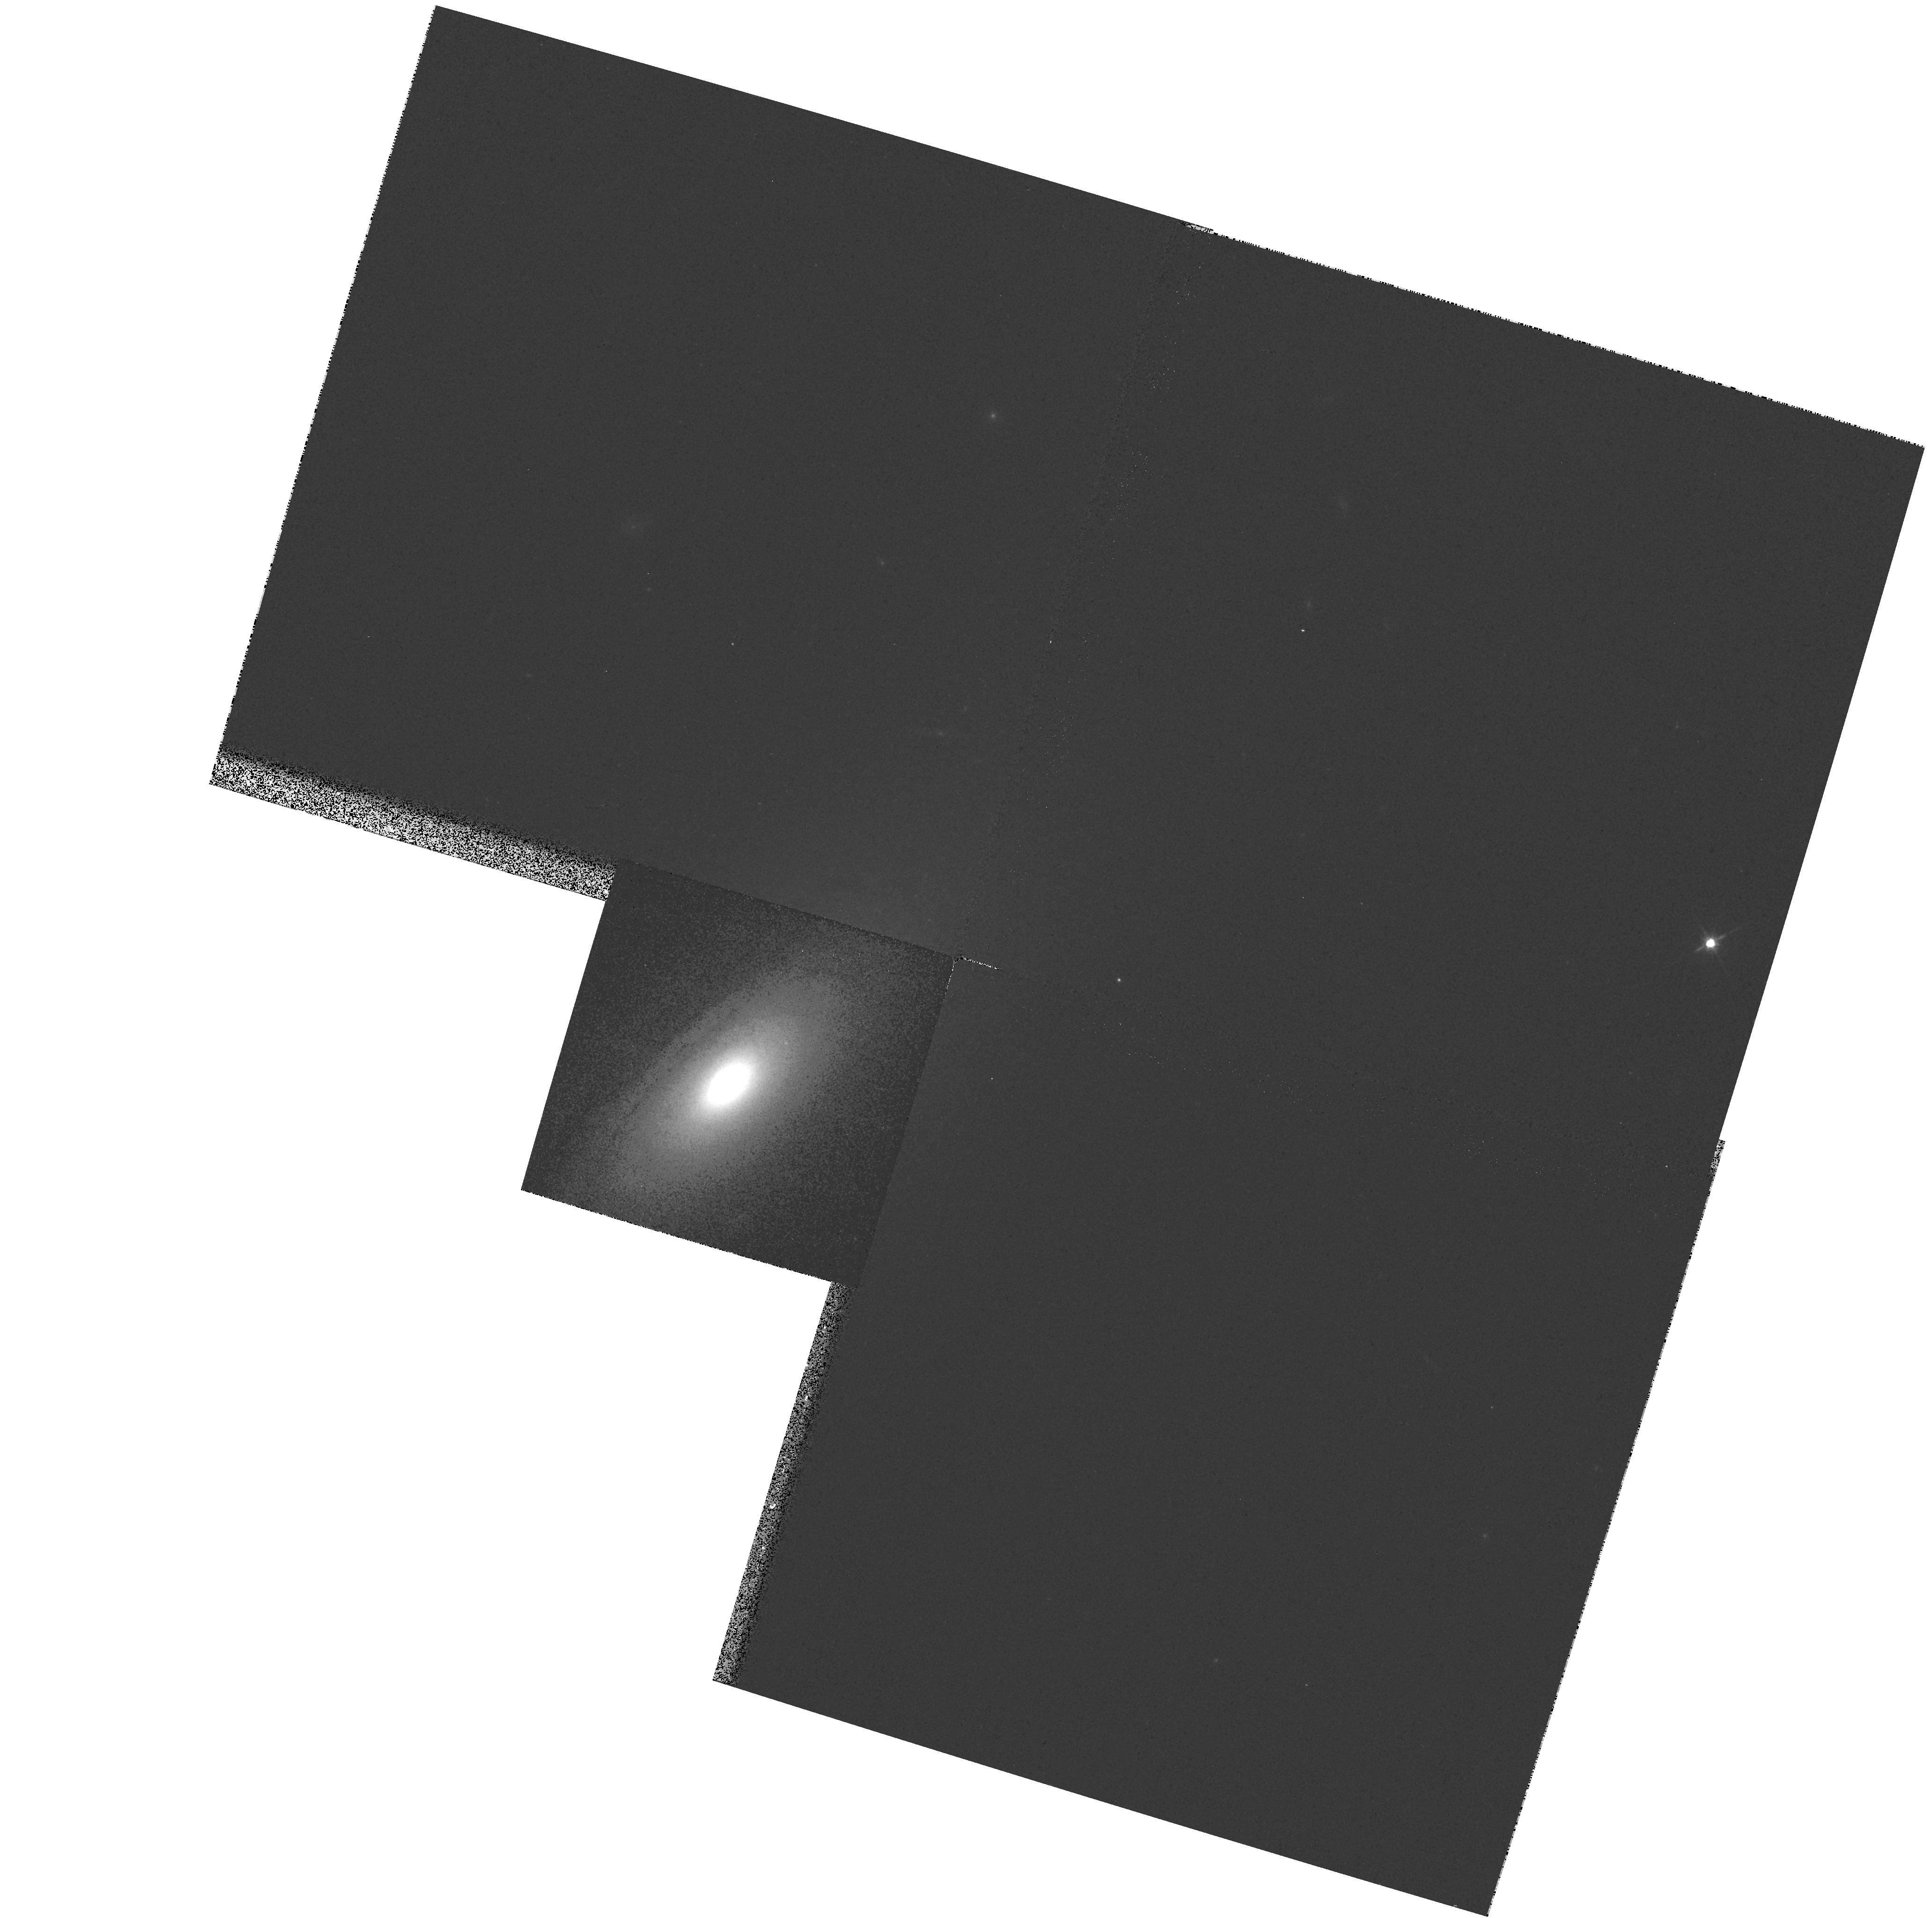
Target: NGC5326. Instrument: WFPC2/PC. Filter: F814W. Exposure: 3 min. Observation ID: hst_7450_01_wfpc2_pc_f814w_u41v01

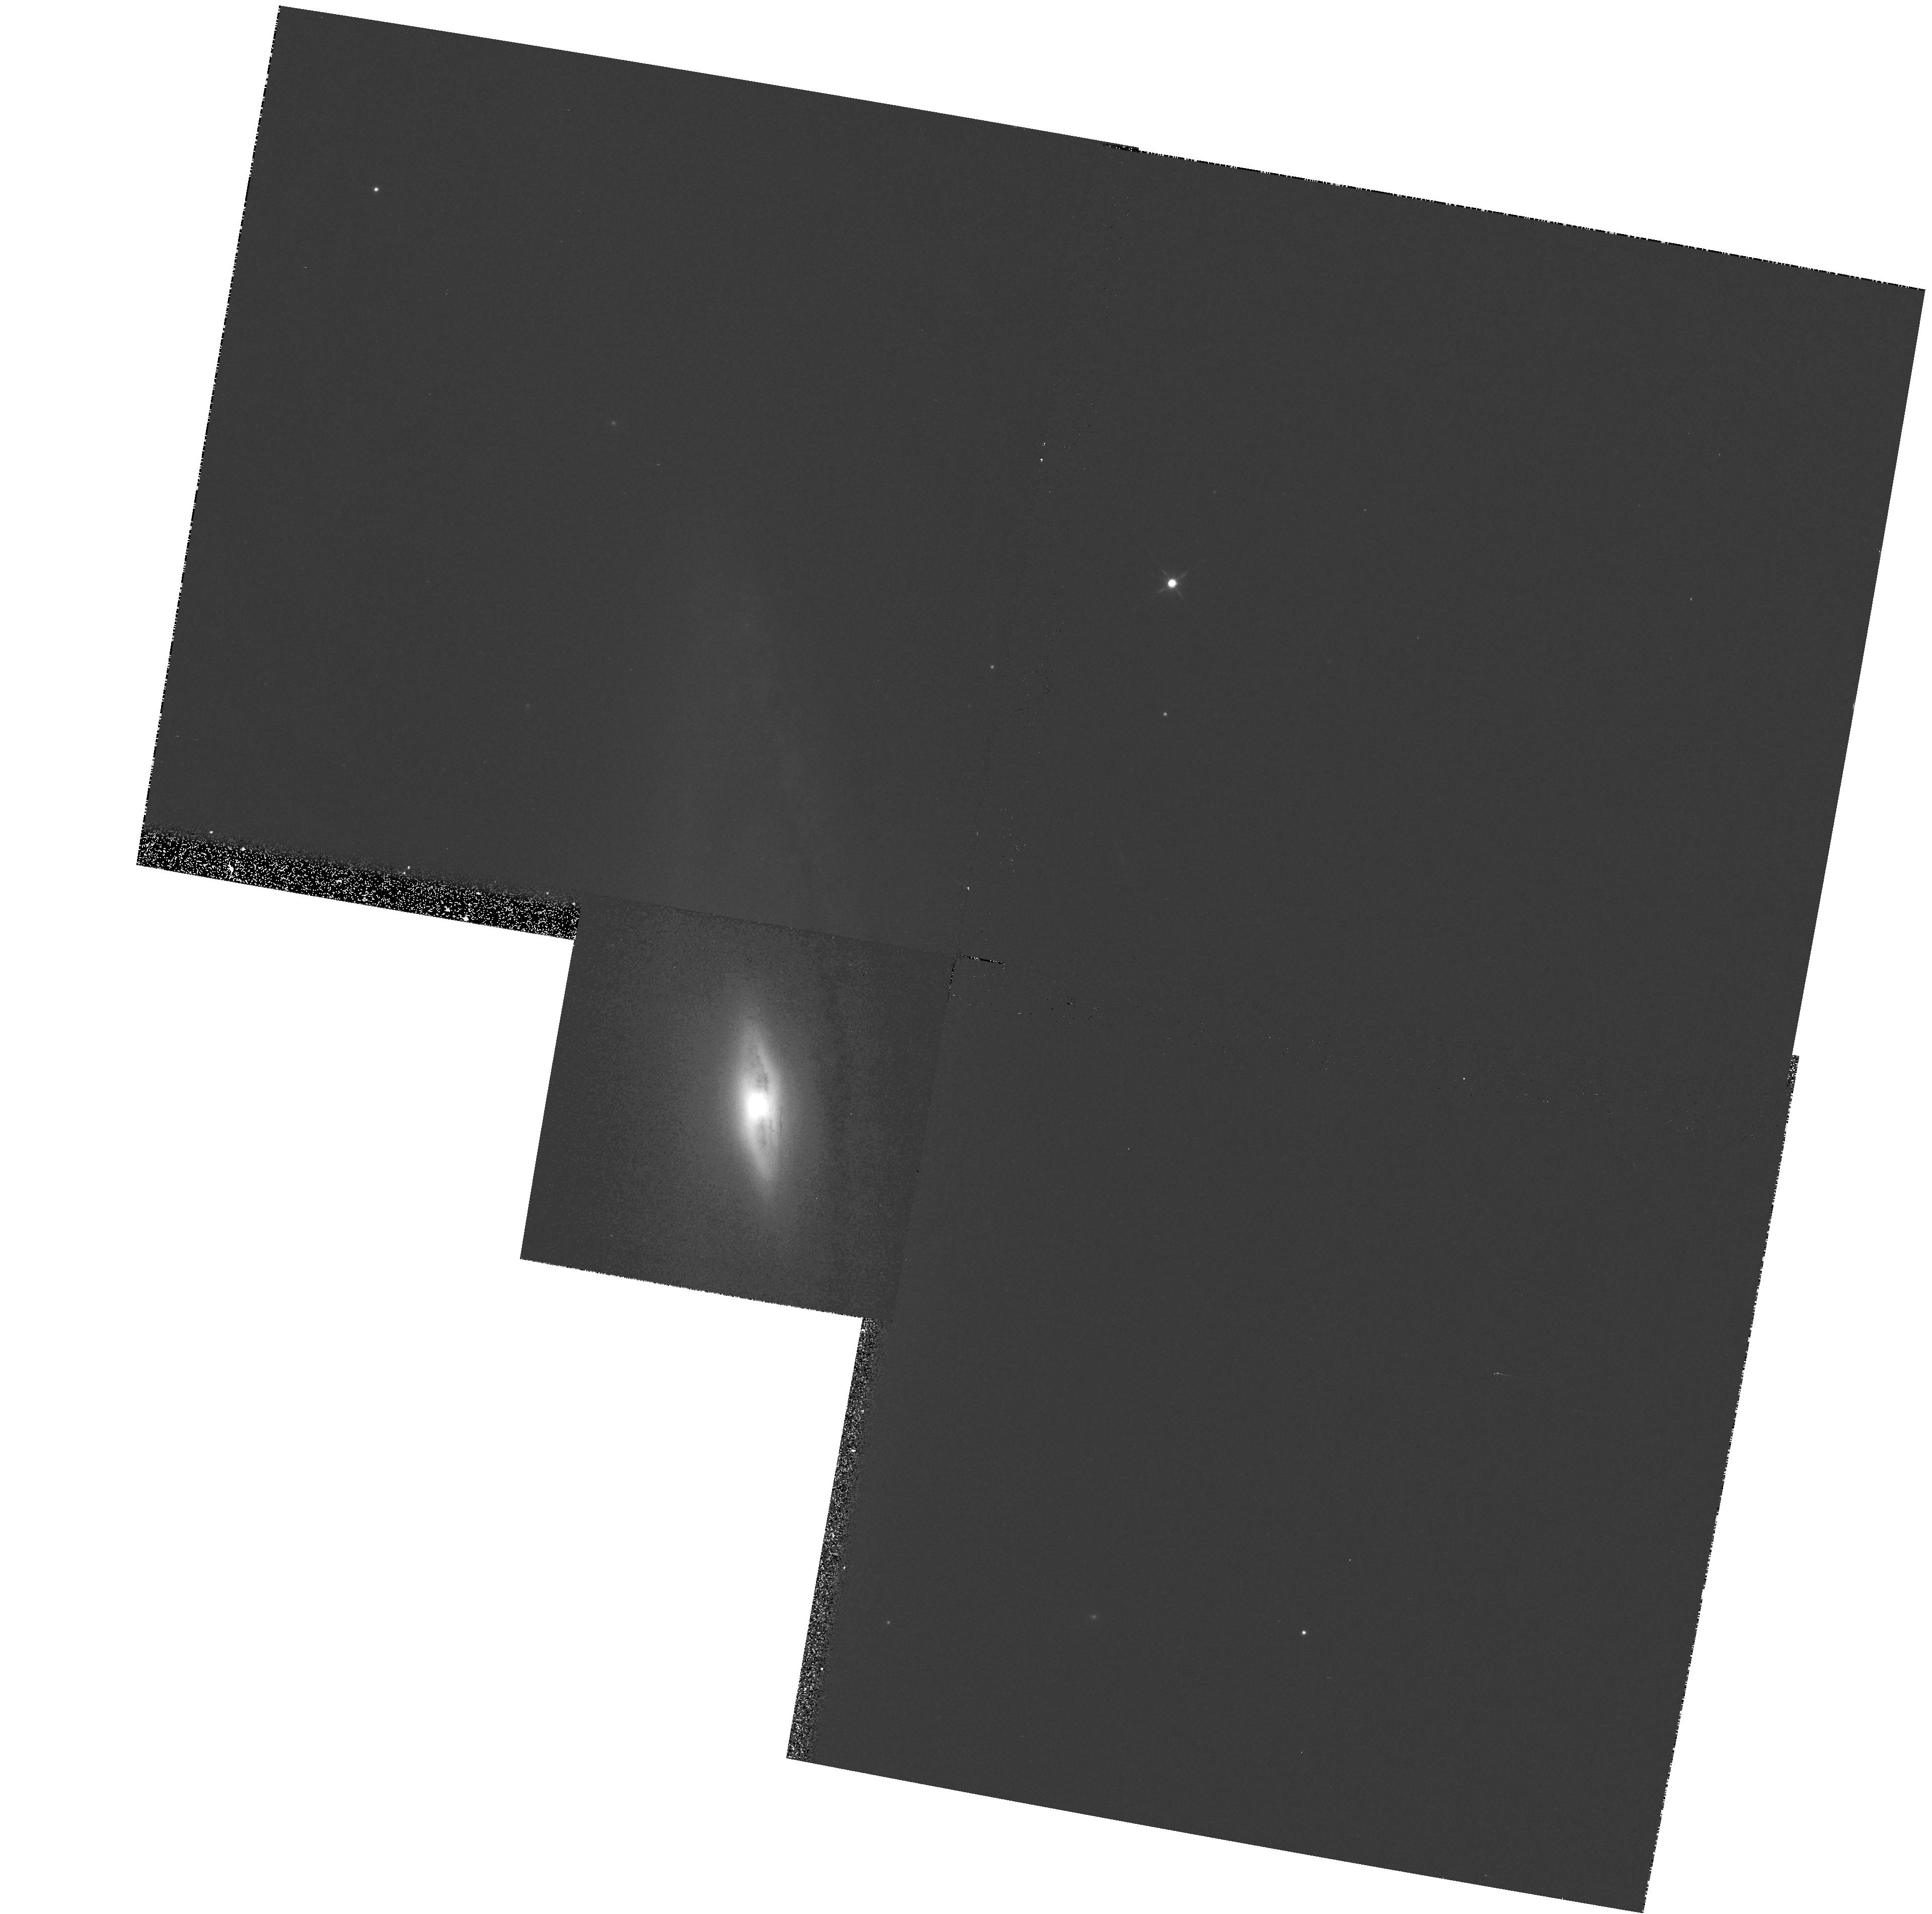
Target: NGC5389. Instrument: WFPC2/PC. Filter: F814W. Exposure: 3 min. Observation ID: hst_7450_02_wfpc2_pc_f814w_u41v02

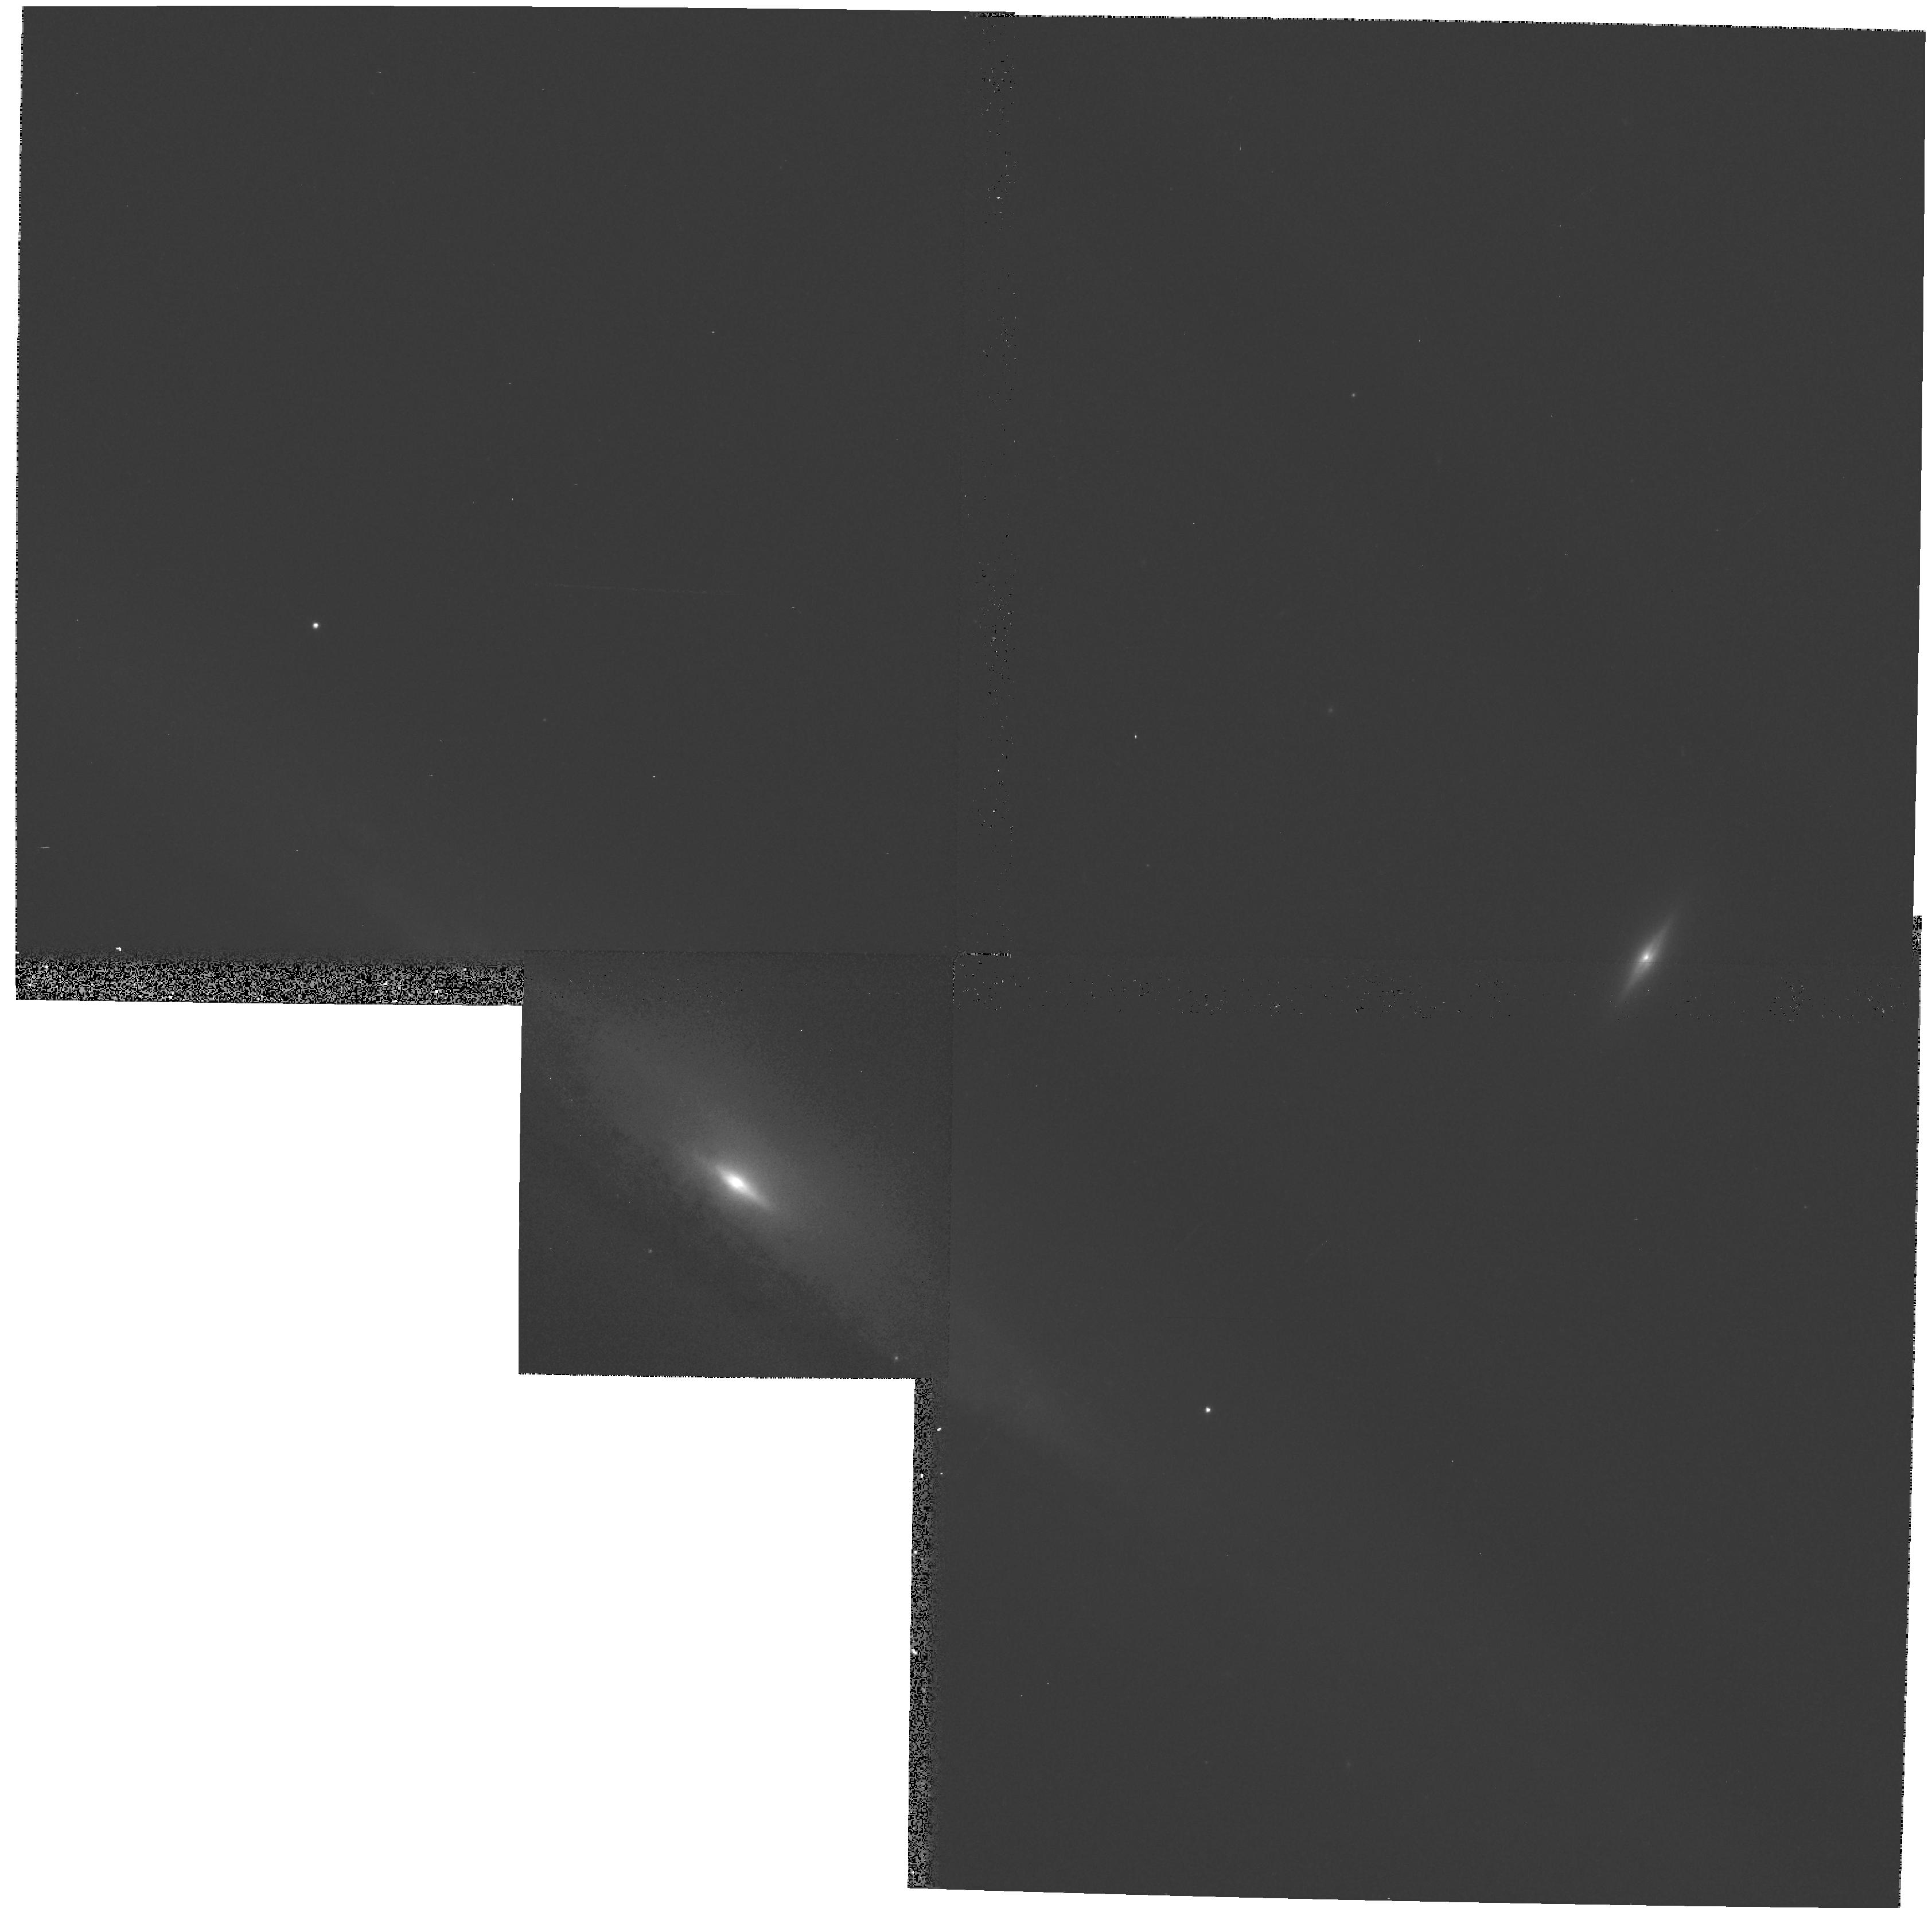
Target: NGC5965. Instrument: WFPC2/PC. Filter: F814W. Exposure: 3 min. Observation ID: hst_7450_15_wfpc2_pc_f814w_u41v15

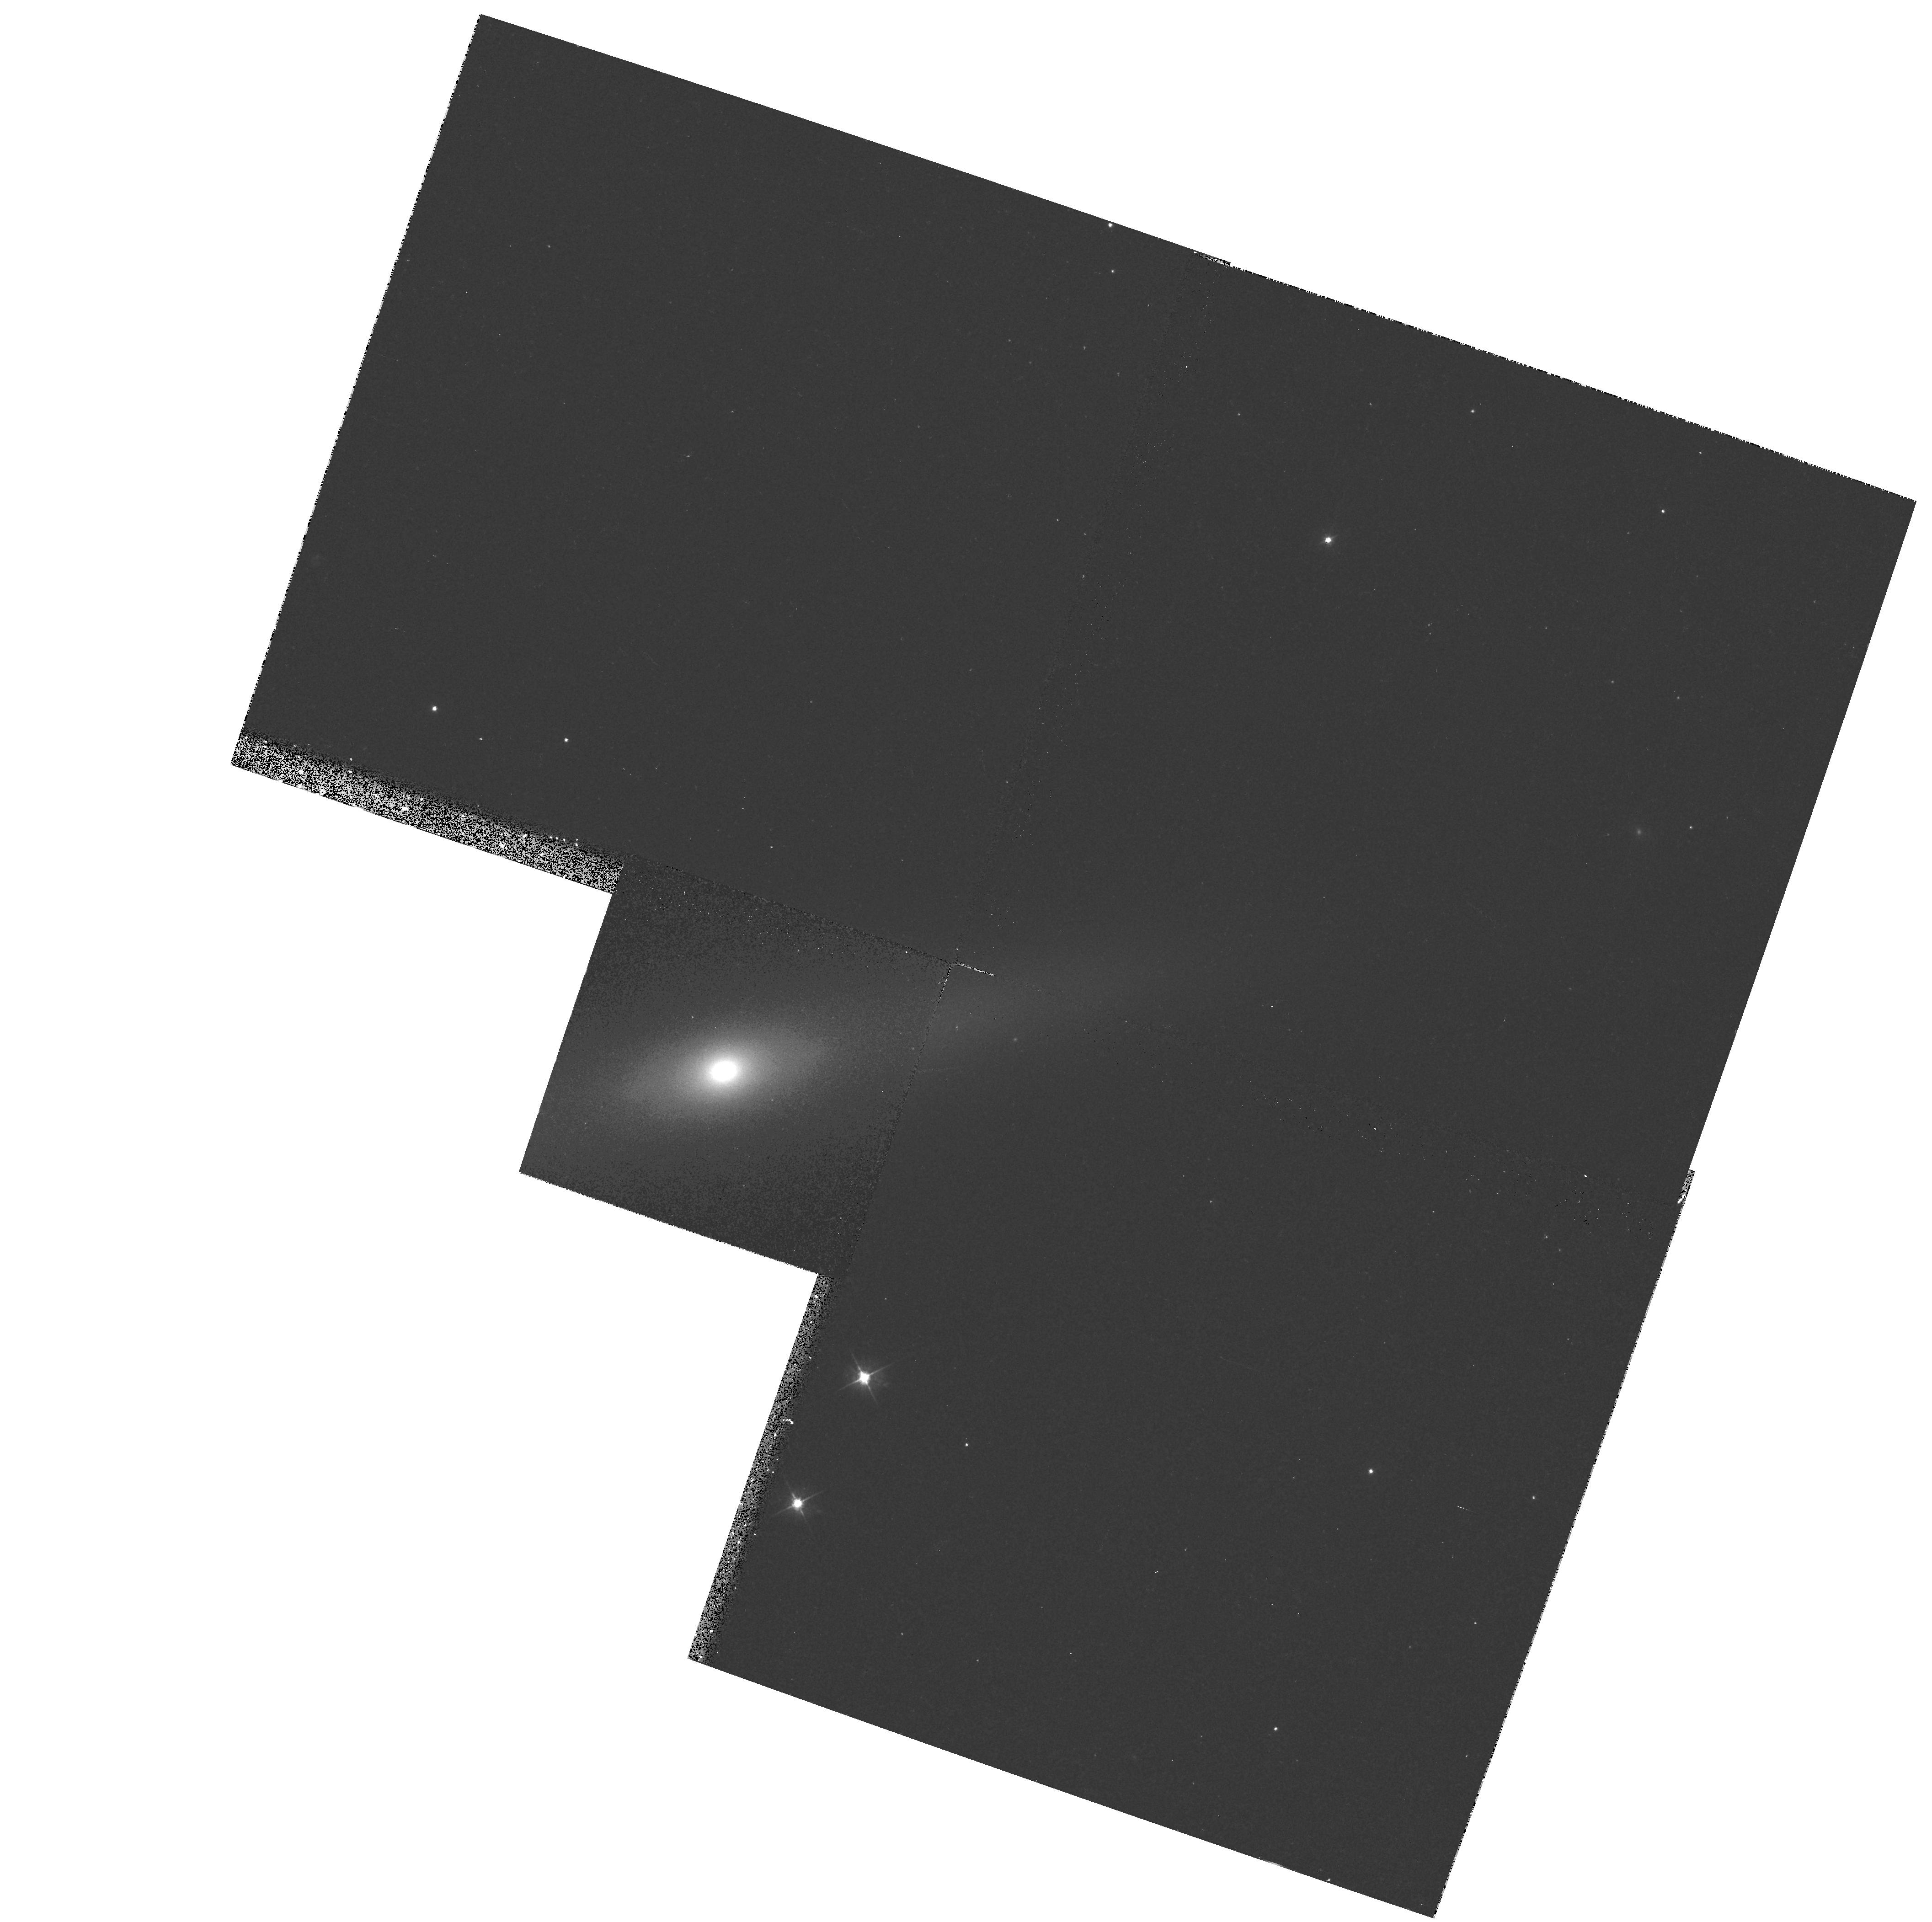
Target: NGC6010. Instrument: WFPC2/PC. Filter: F450W. Exposure: 12 min. Observation ID: hst_7450_16_wfpc2_pc_f450w_u41v16

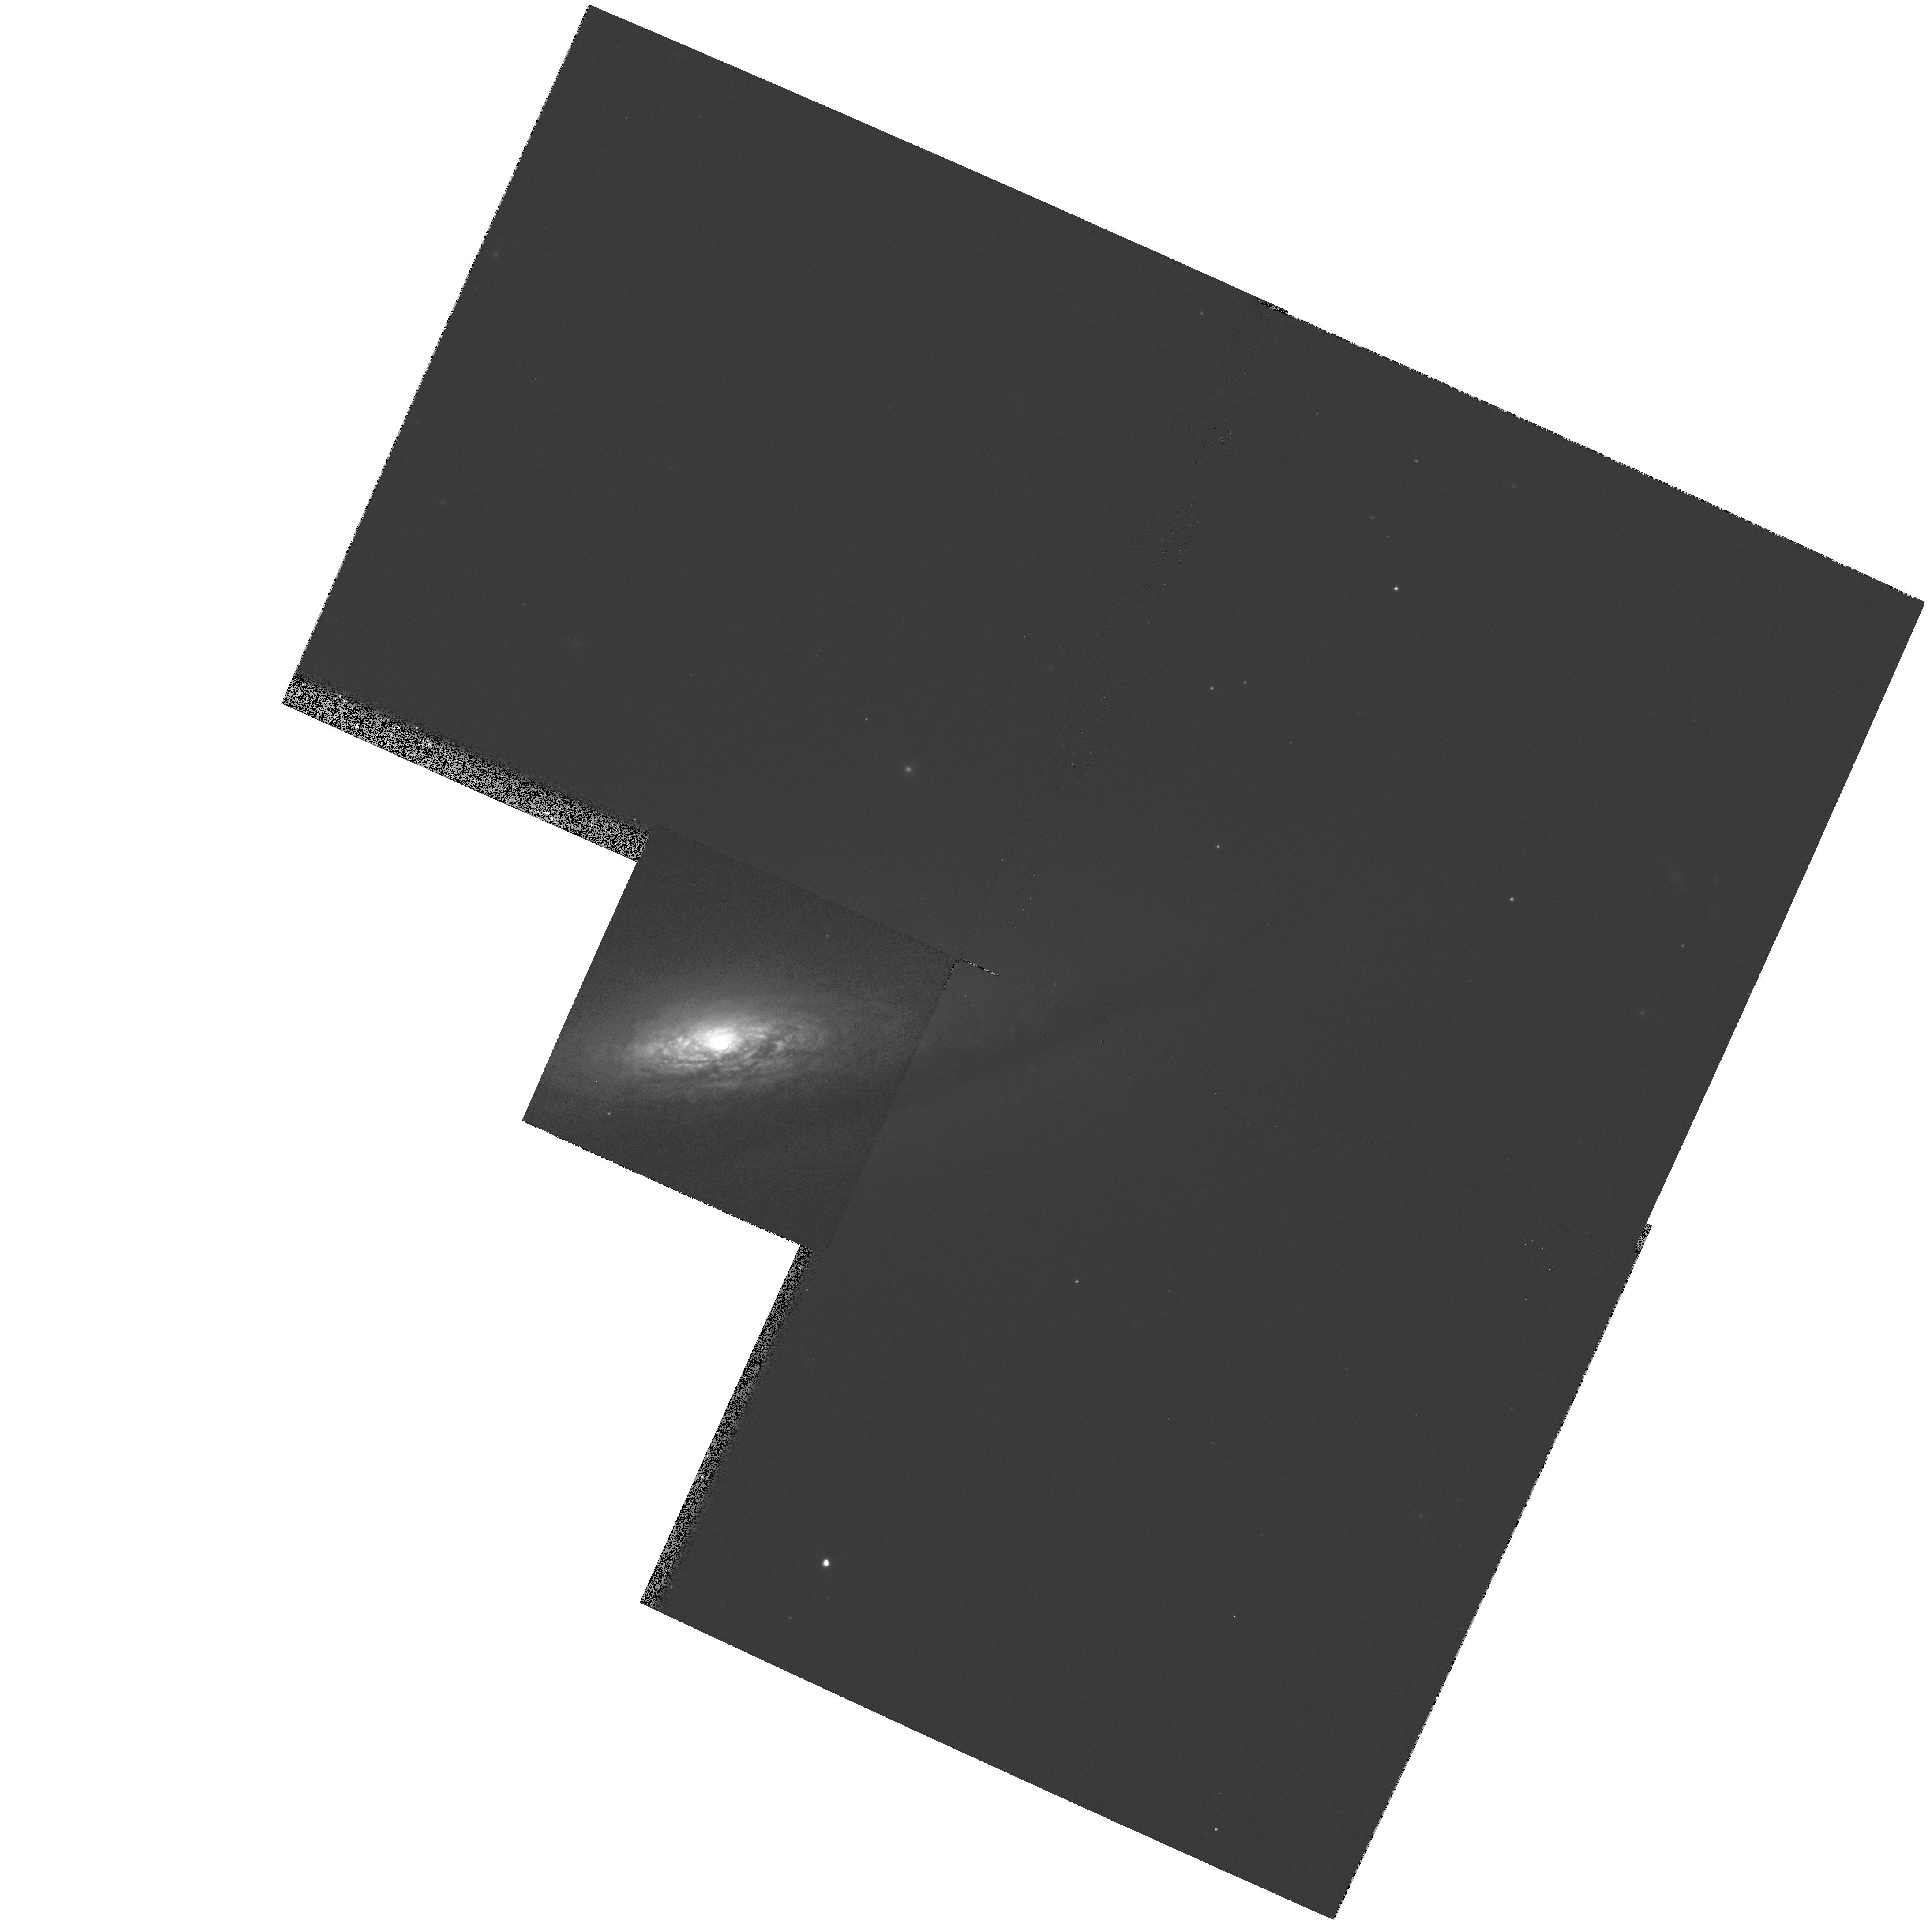
Target: NGC5719. Instrument: WFPC2/PC. Filter: F814W. Exposure: 3 min. Observation ID: hst_7450_10_wfpc2_pc_f814w_u41v10

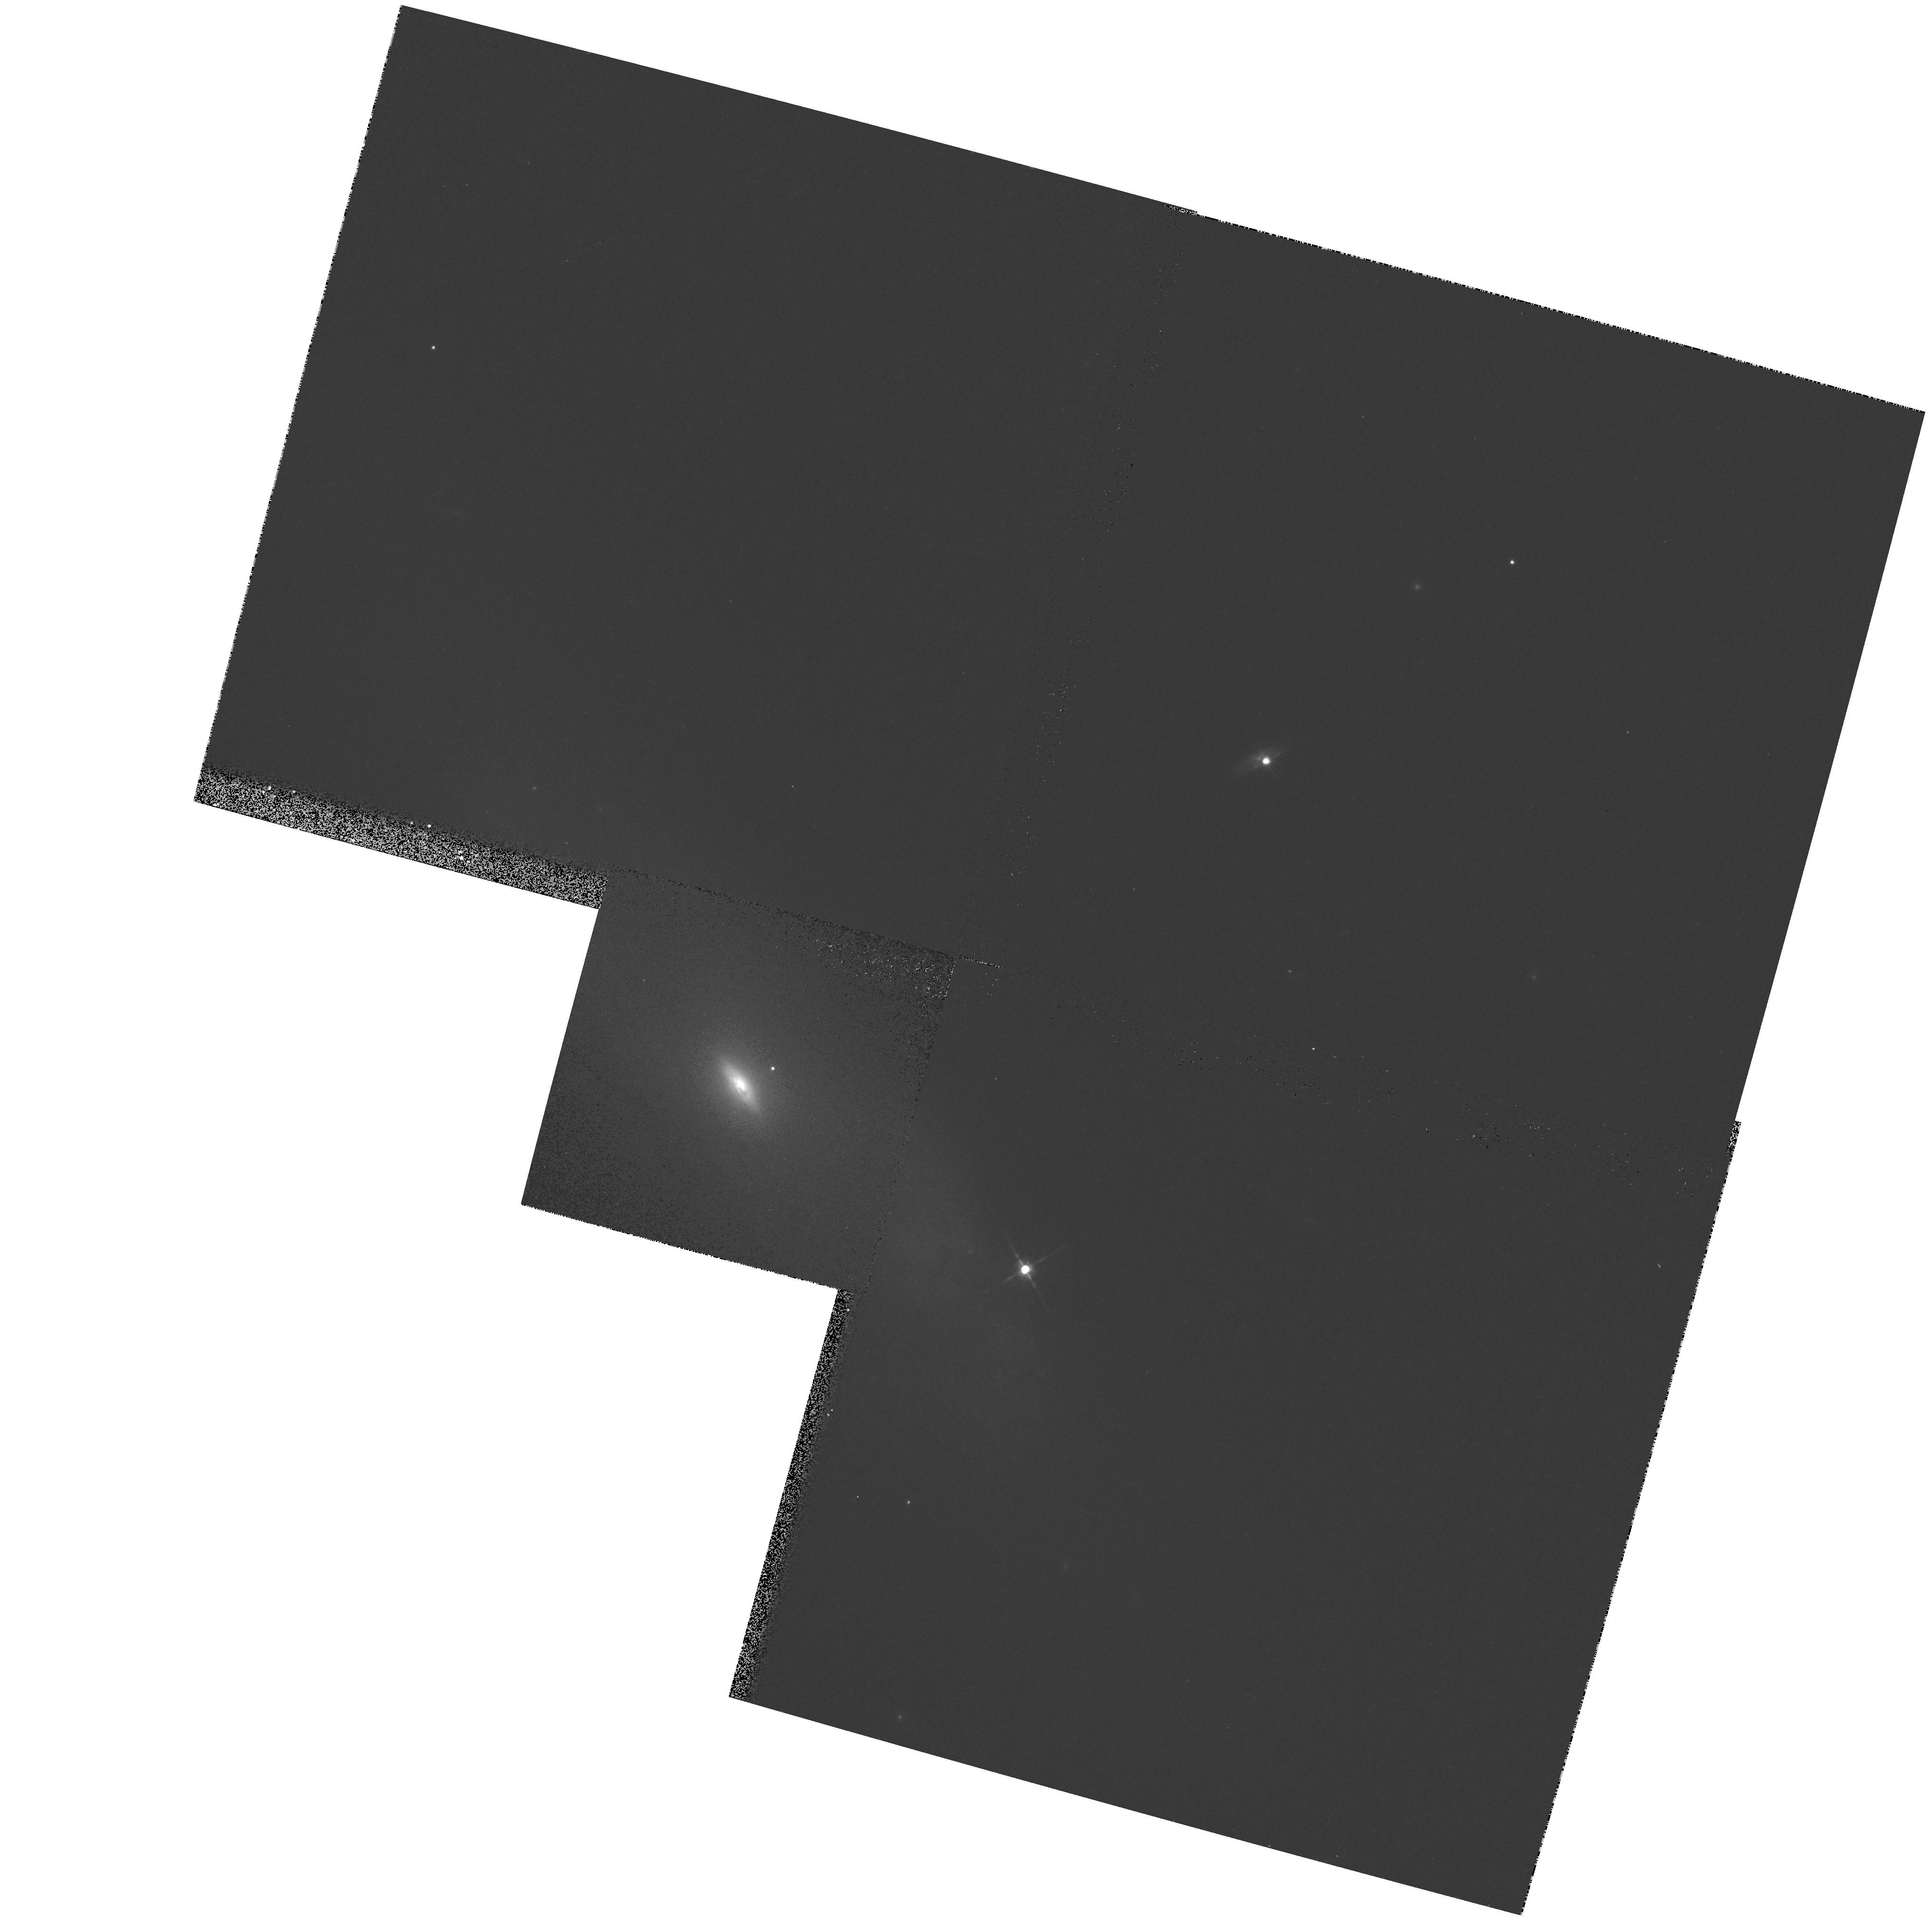
Target: NGC5443. Instrument: WFPC2/PC. Filter: F814W. Exposure: 3 min. Observation ID: hst_7450_04_wfpc2_pc_f814w_u41v04

The formation of bulges of spiral galaxies: Central visual-infrared color gradients (PI: Peletier, Reynier Frans)

We propose to obtain high-resolution optical and NIR images for a complete sample of bulges of spiral galaxies. Data from NICMOS and WFPC2 will allow us to derive color and luminosity distributions in galactic bulges for radii as small as 10 pc. The sample consists of bulges of bright early-type spirals, with inclinations above 50 degrees, that allow us to see at least one side of the bulge unobscured by the disk. This sample has been extensively studied by us from the ground. We have analyzed the optical and NIR color distributions, as well as surface brightness profiles. We now wish to extend our study of the surface brightness and colors to the innermost parts of bulges, and increase our radial range considerably, down to an inner radius of a few parsecs. The color profiles will be used to determine the metallicity and age gradient in the inner regions. The color maps will provide useful information on the presence of nuclear disks. The color of the central region will be useful in detecting signature remnants of formation processes such as starbursts and merger-induced accretion. The surface brightness profile in H, unaffected by dust extinction effects, will provide interesting constraints on models of bulge formation. Finally, we will be able to determine the morphology in the radial range 10--100 pc, and to obtain statistical data on the presence of inner disks and bars.